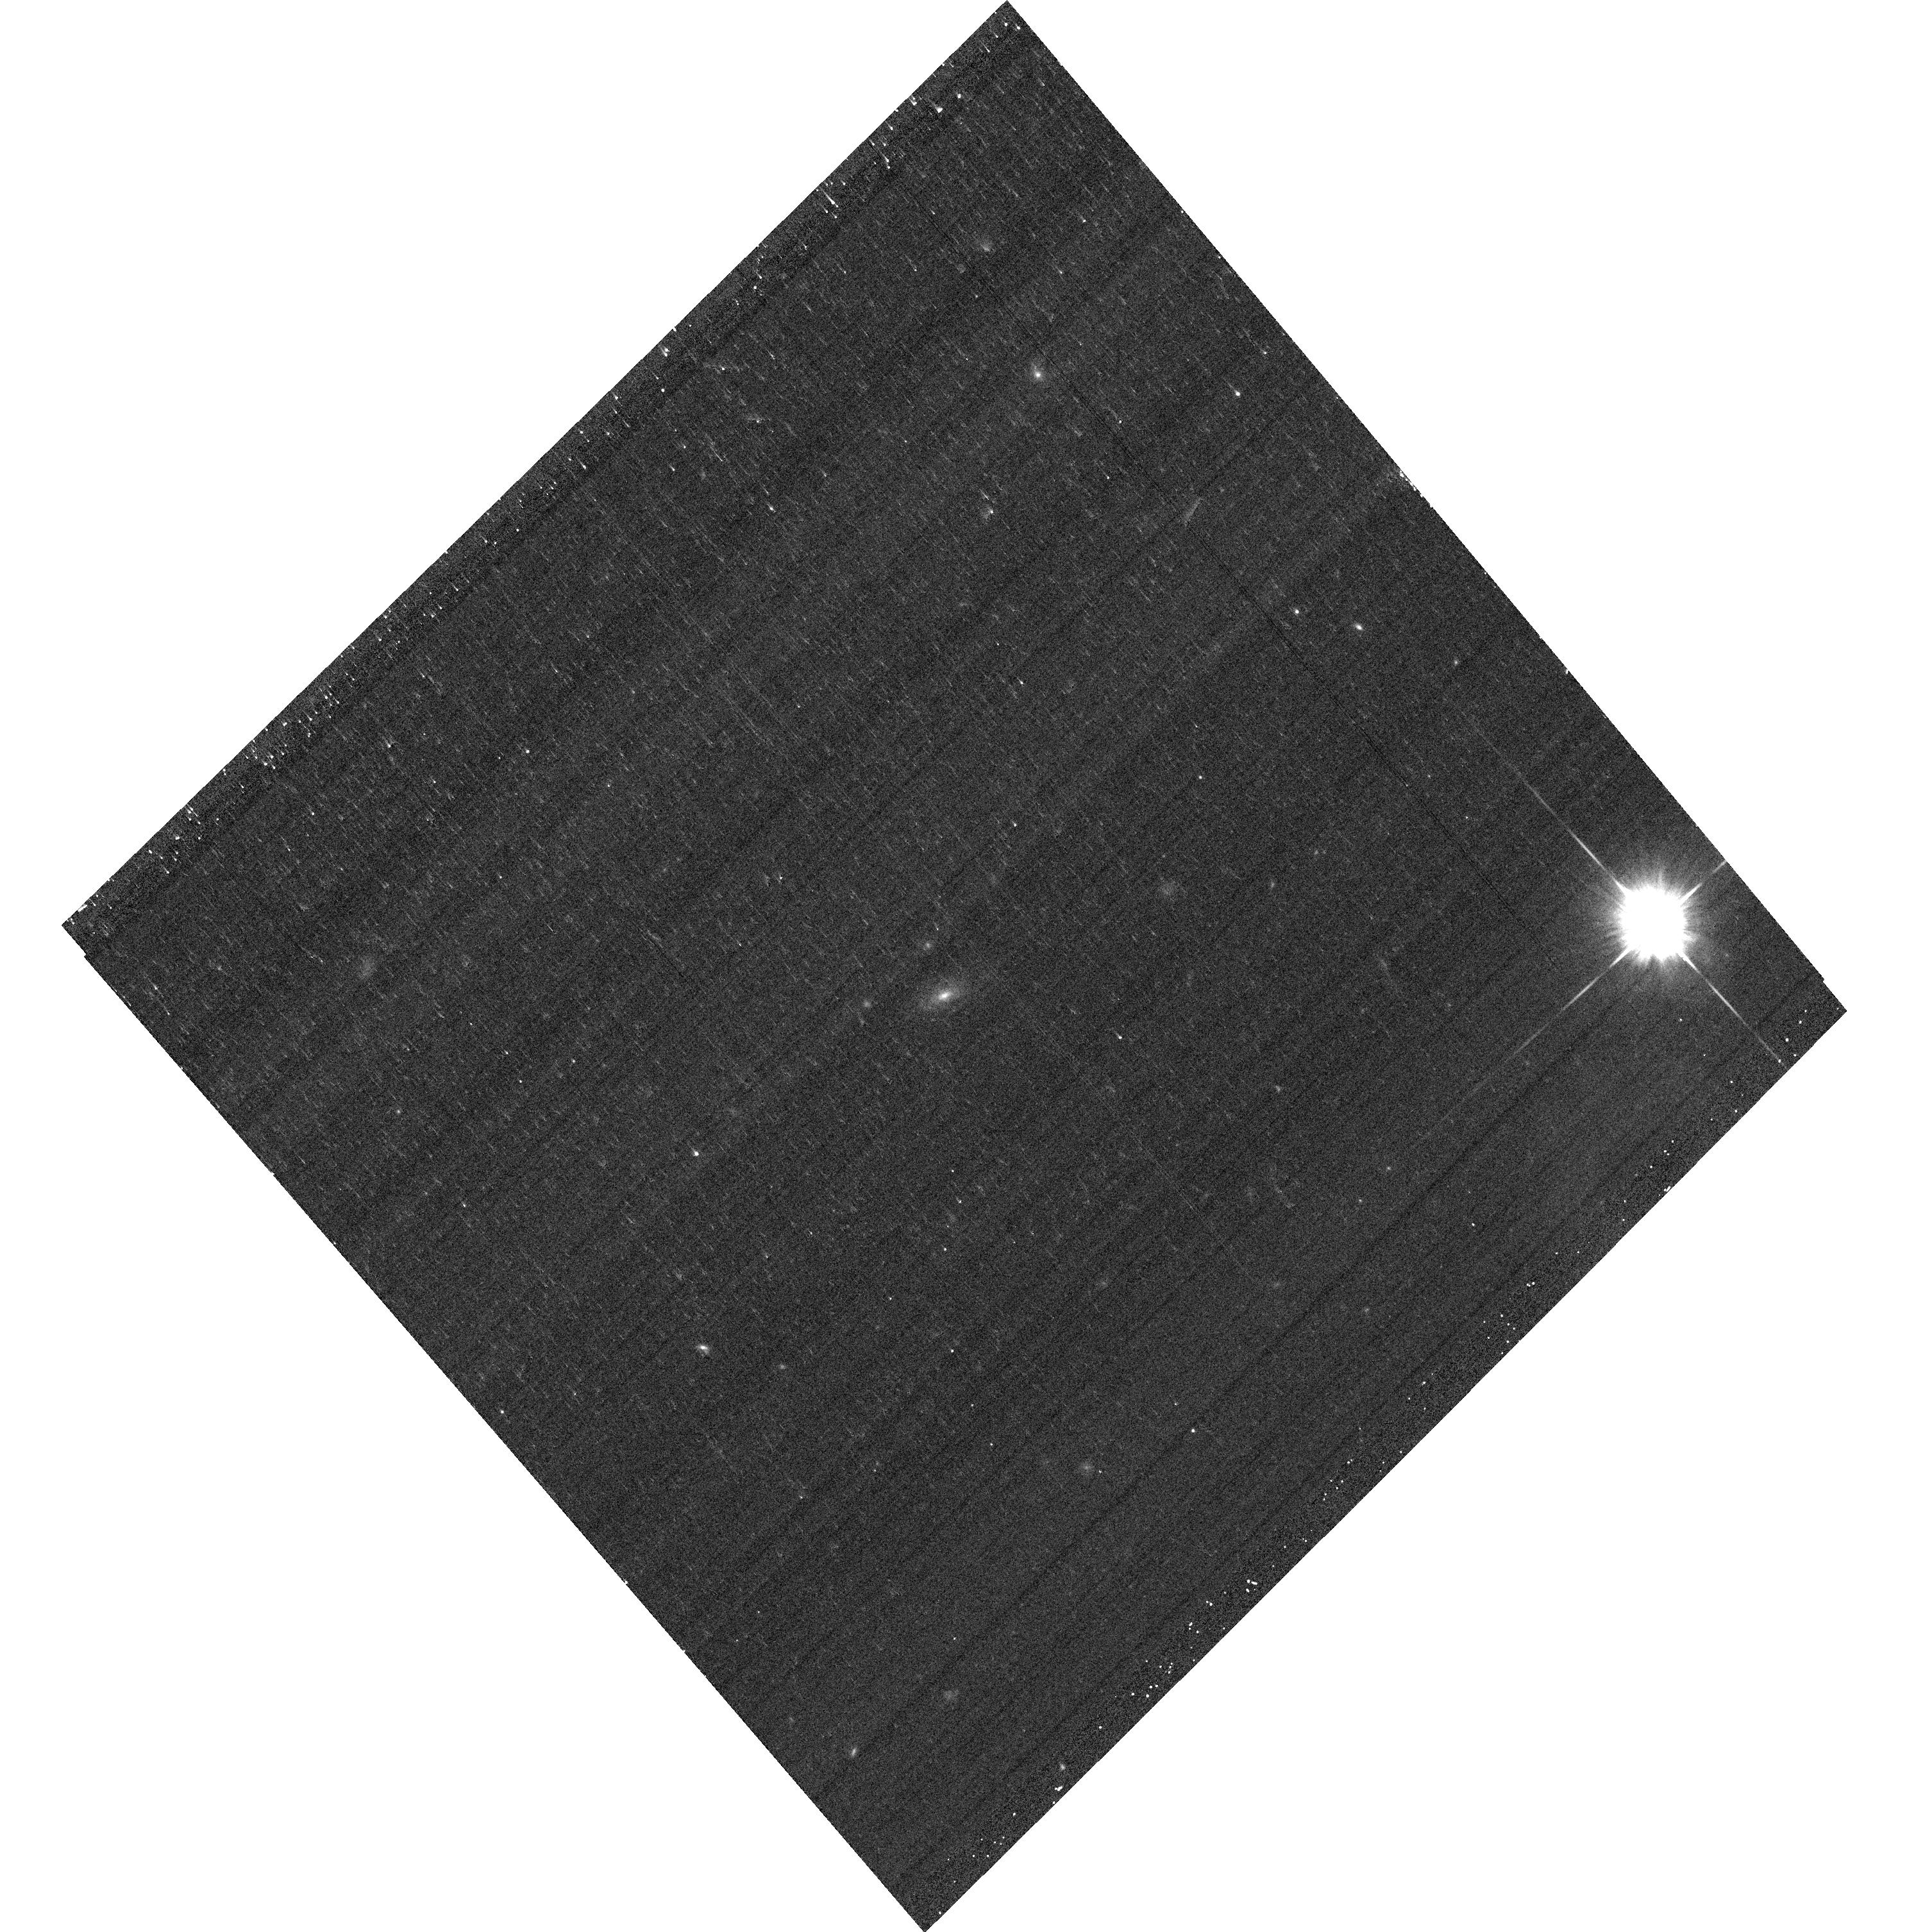
Target: SN17371
Instrument: ACS/WFC
Filter: F625W
Exposure: 6 min
Observation ID: hst_12969_54_acs_wfc_f625w_jc2w54

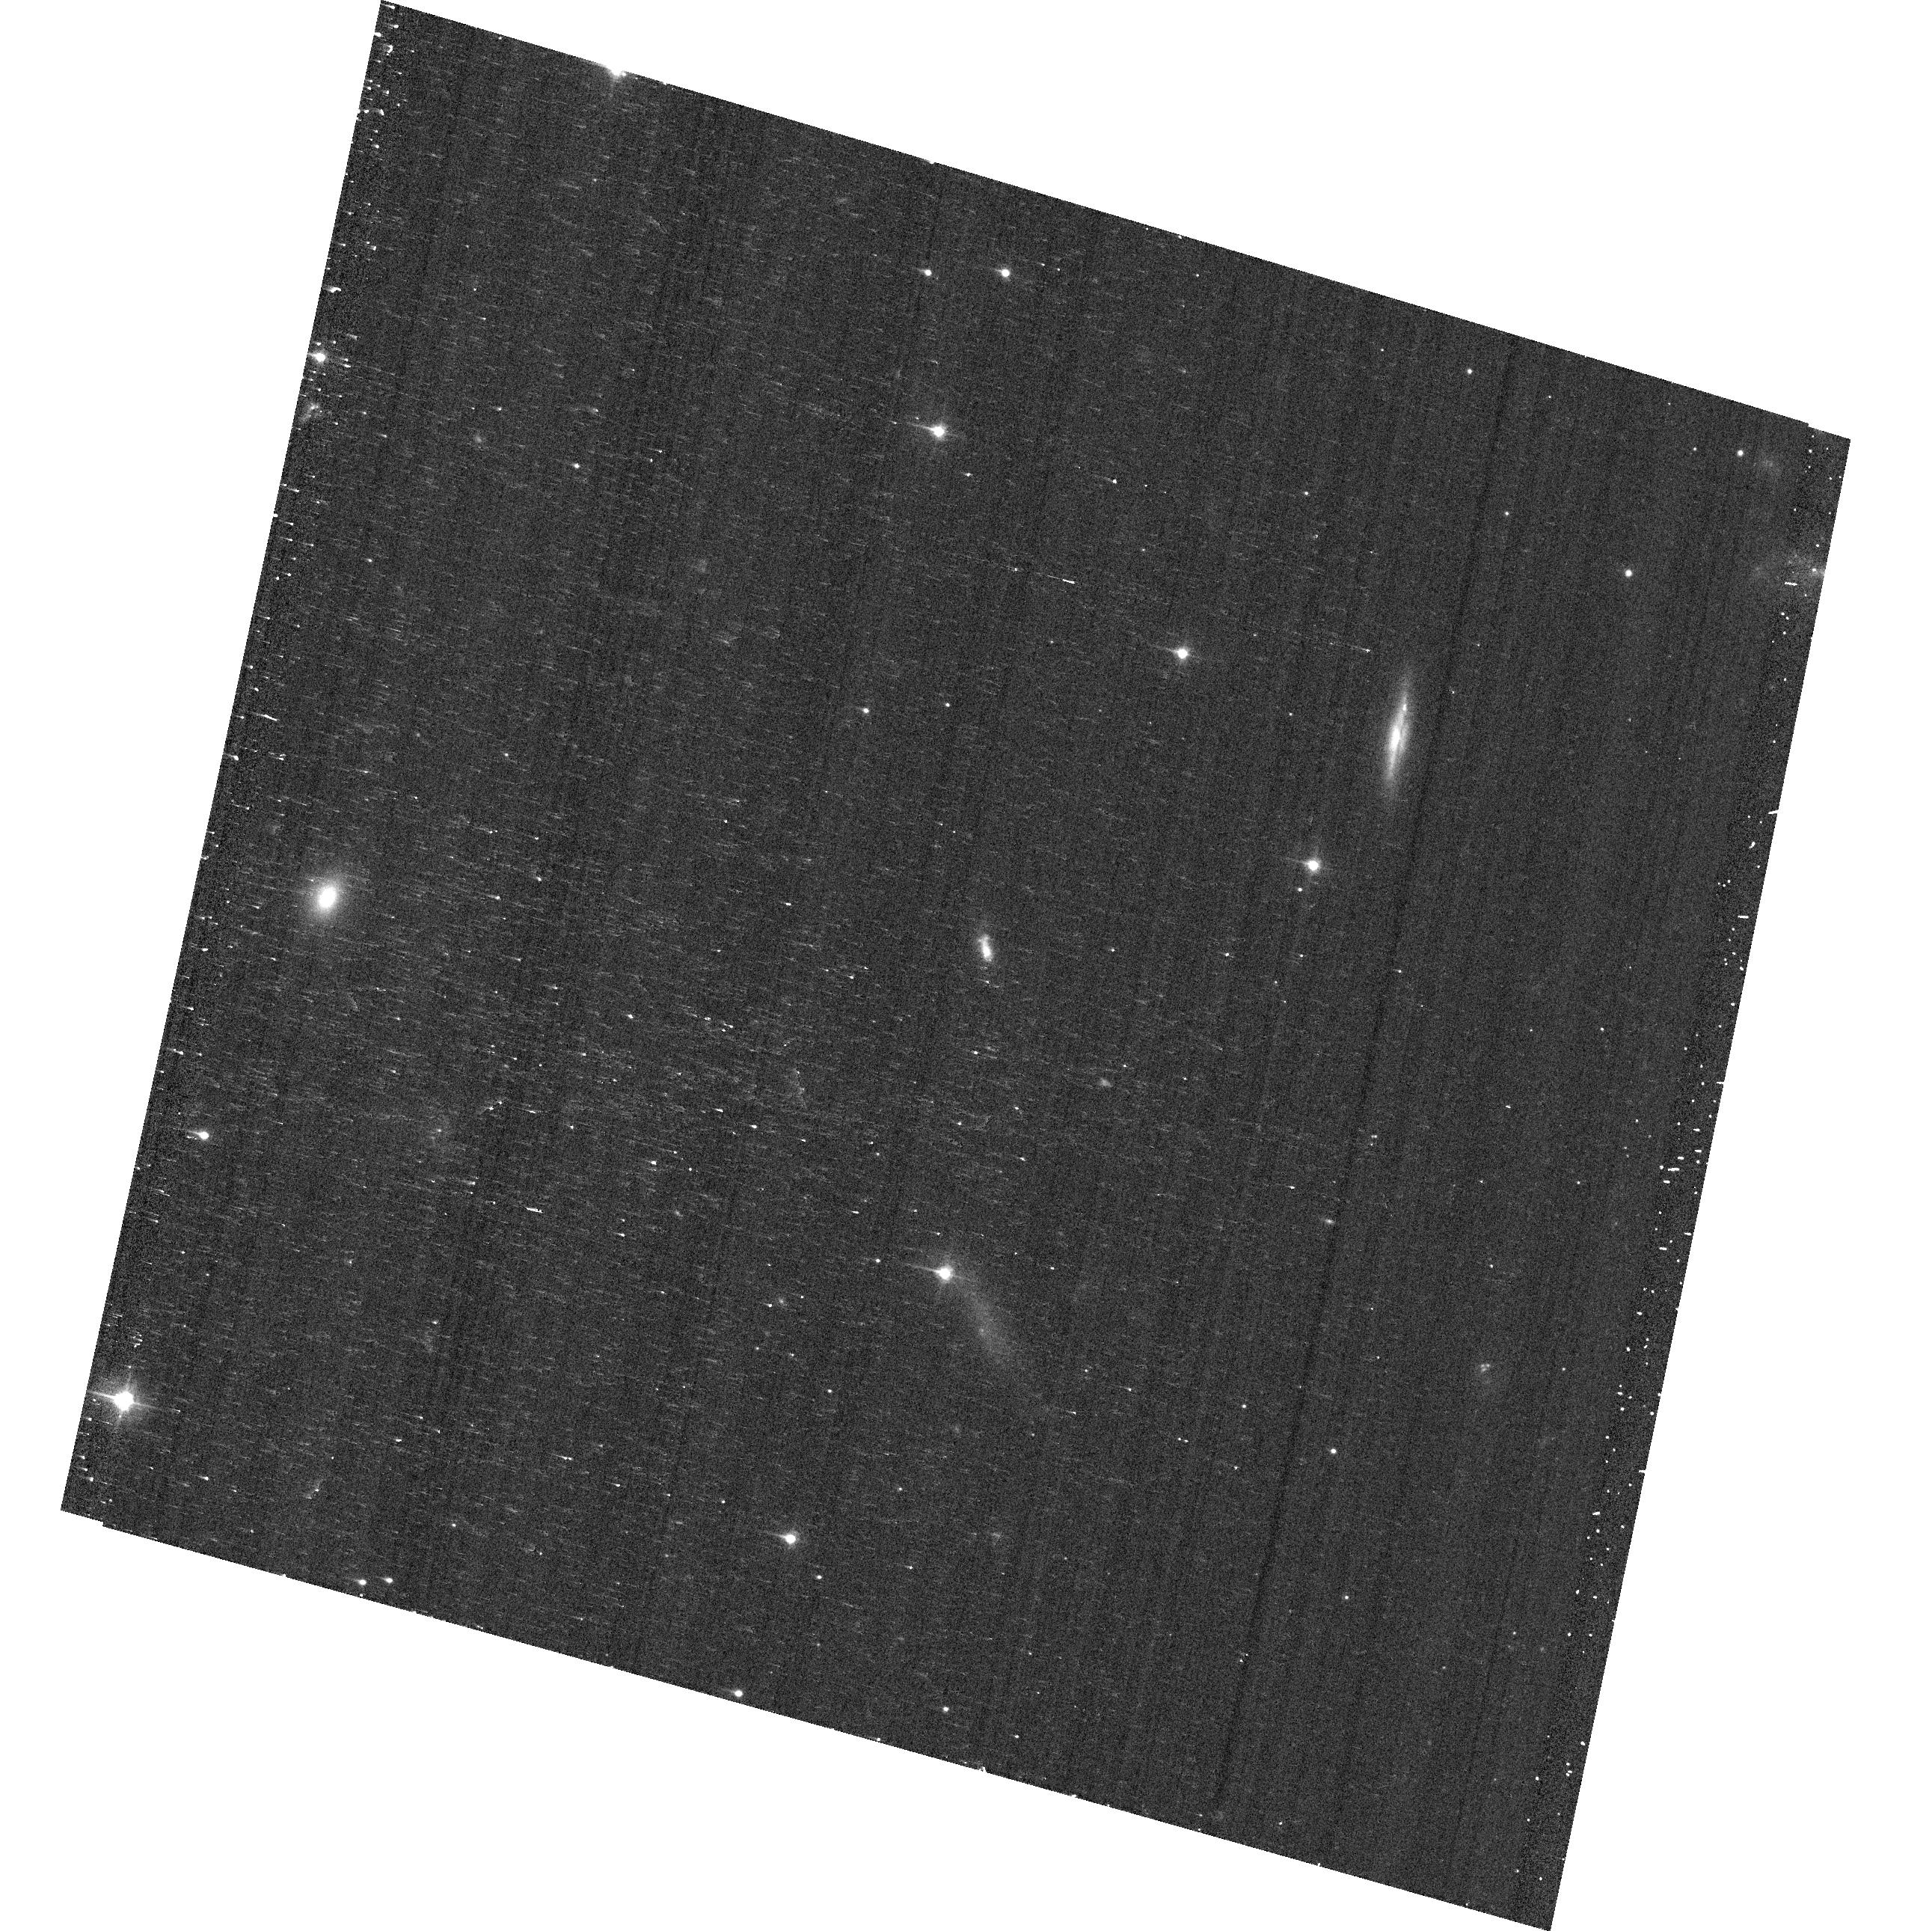
Target: SN2102
Instrument: ACS/WFC
Filter: F475W
Exposure: 6 min
Observation ID: hst_12969_07_acs_wfc_f475w_jc2w07

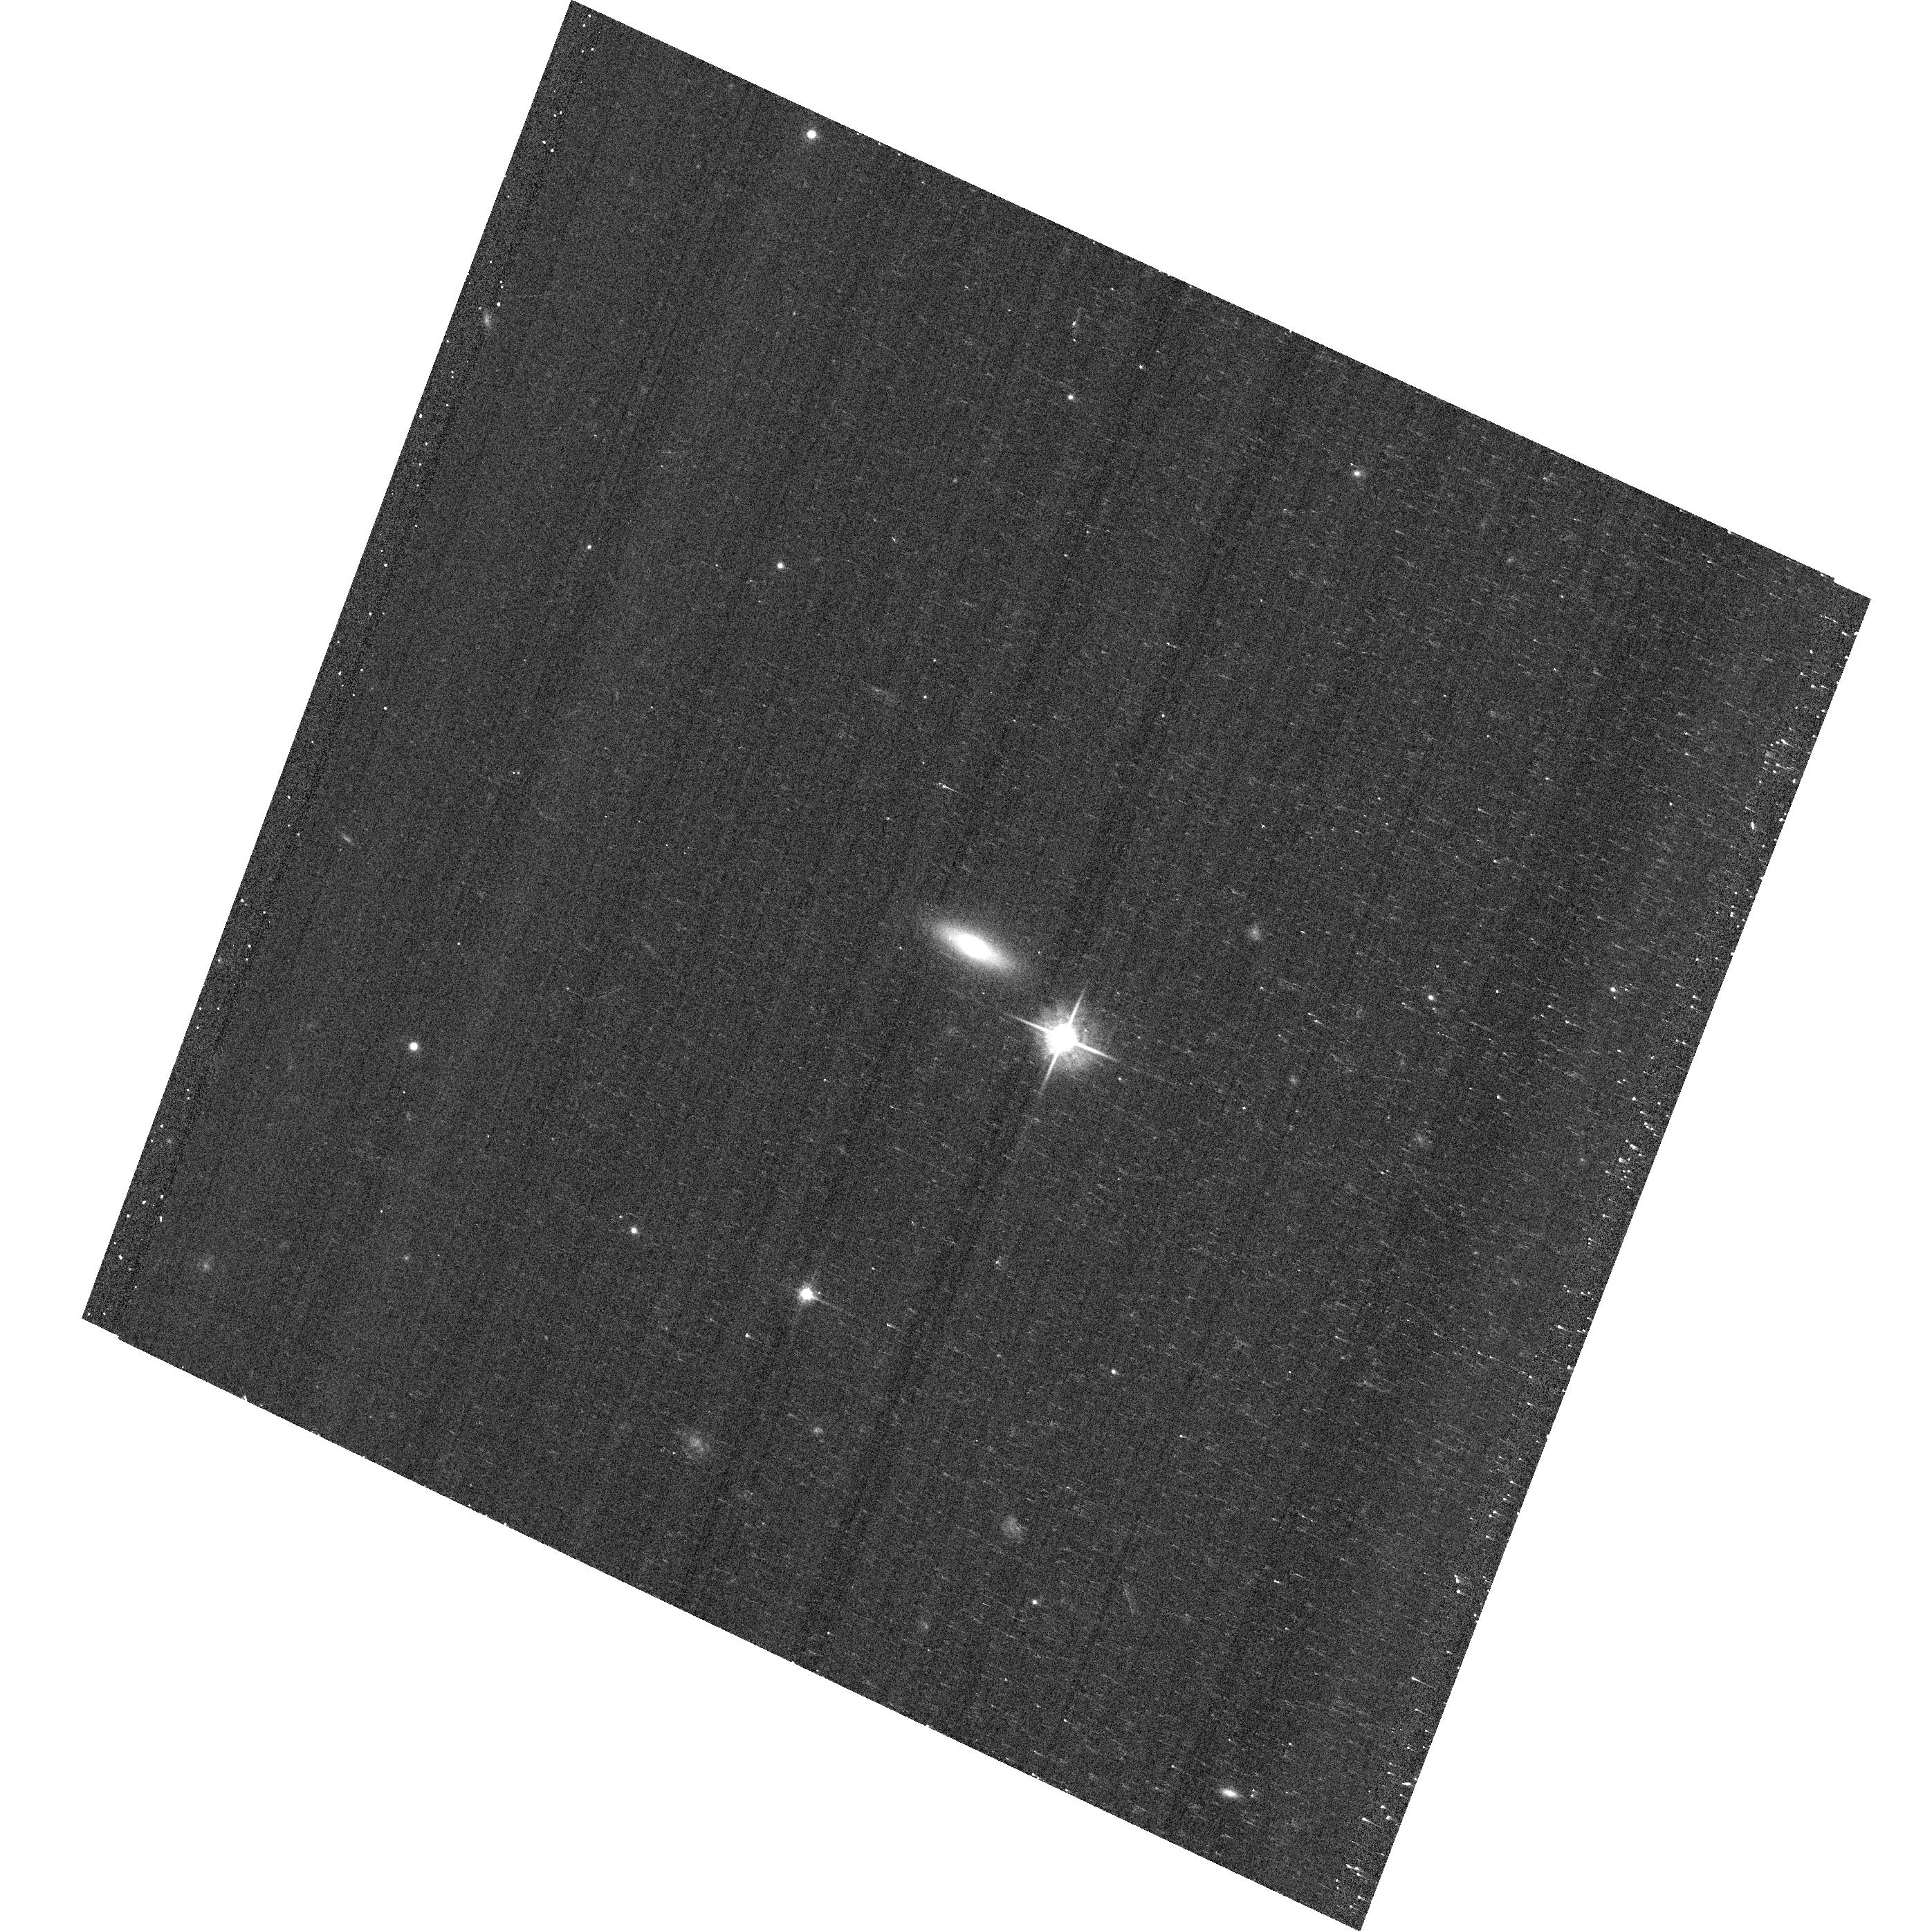
Target: SN18415
Instrument: ACS/WFC
Filter: F625W
Exposure: 6 min
Observation ID: hst_12969_61_acs_wfc_f625w_jc2w61

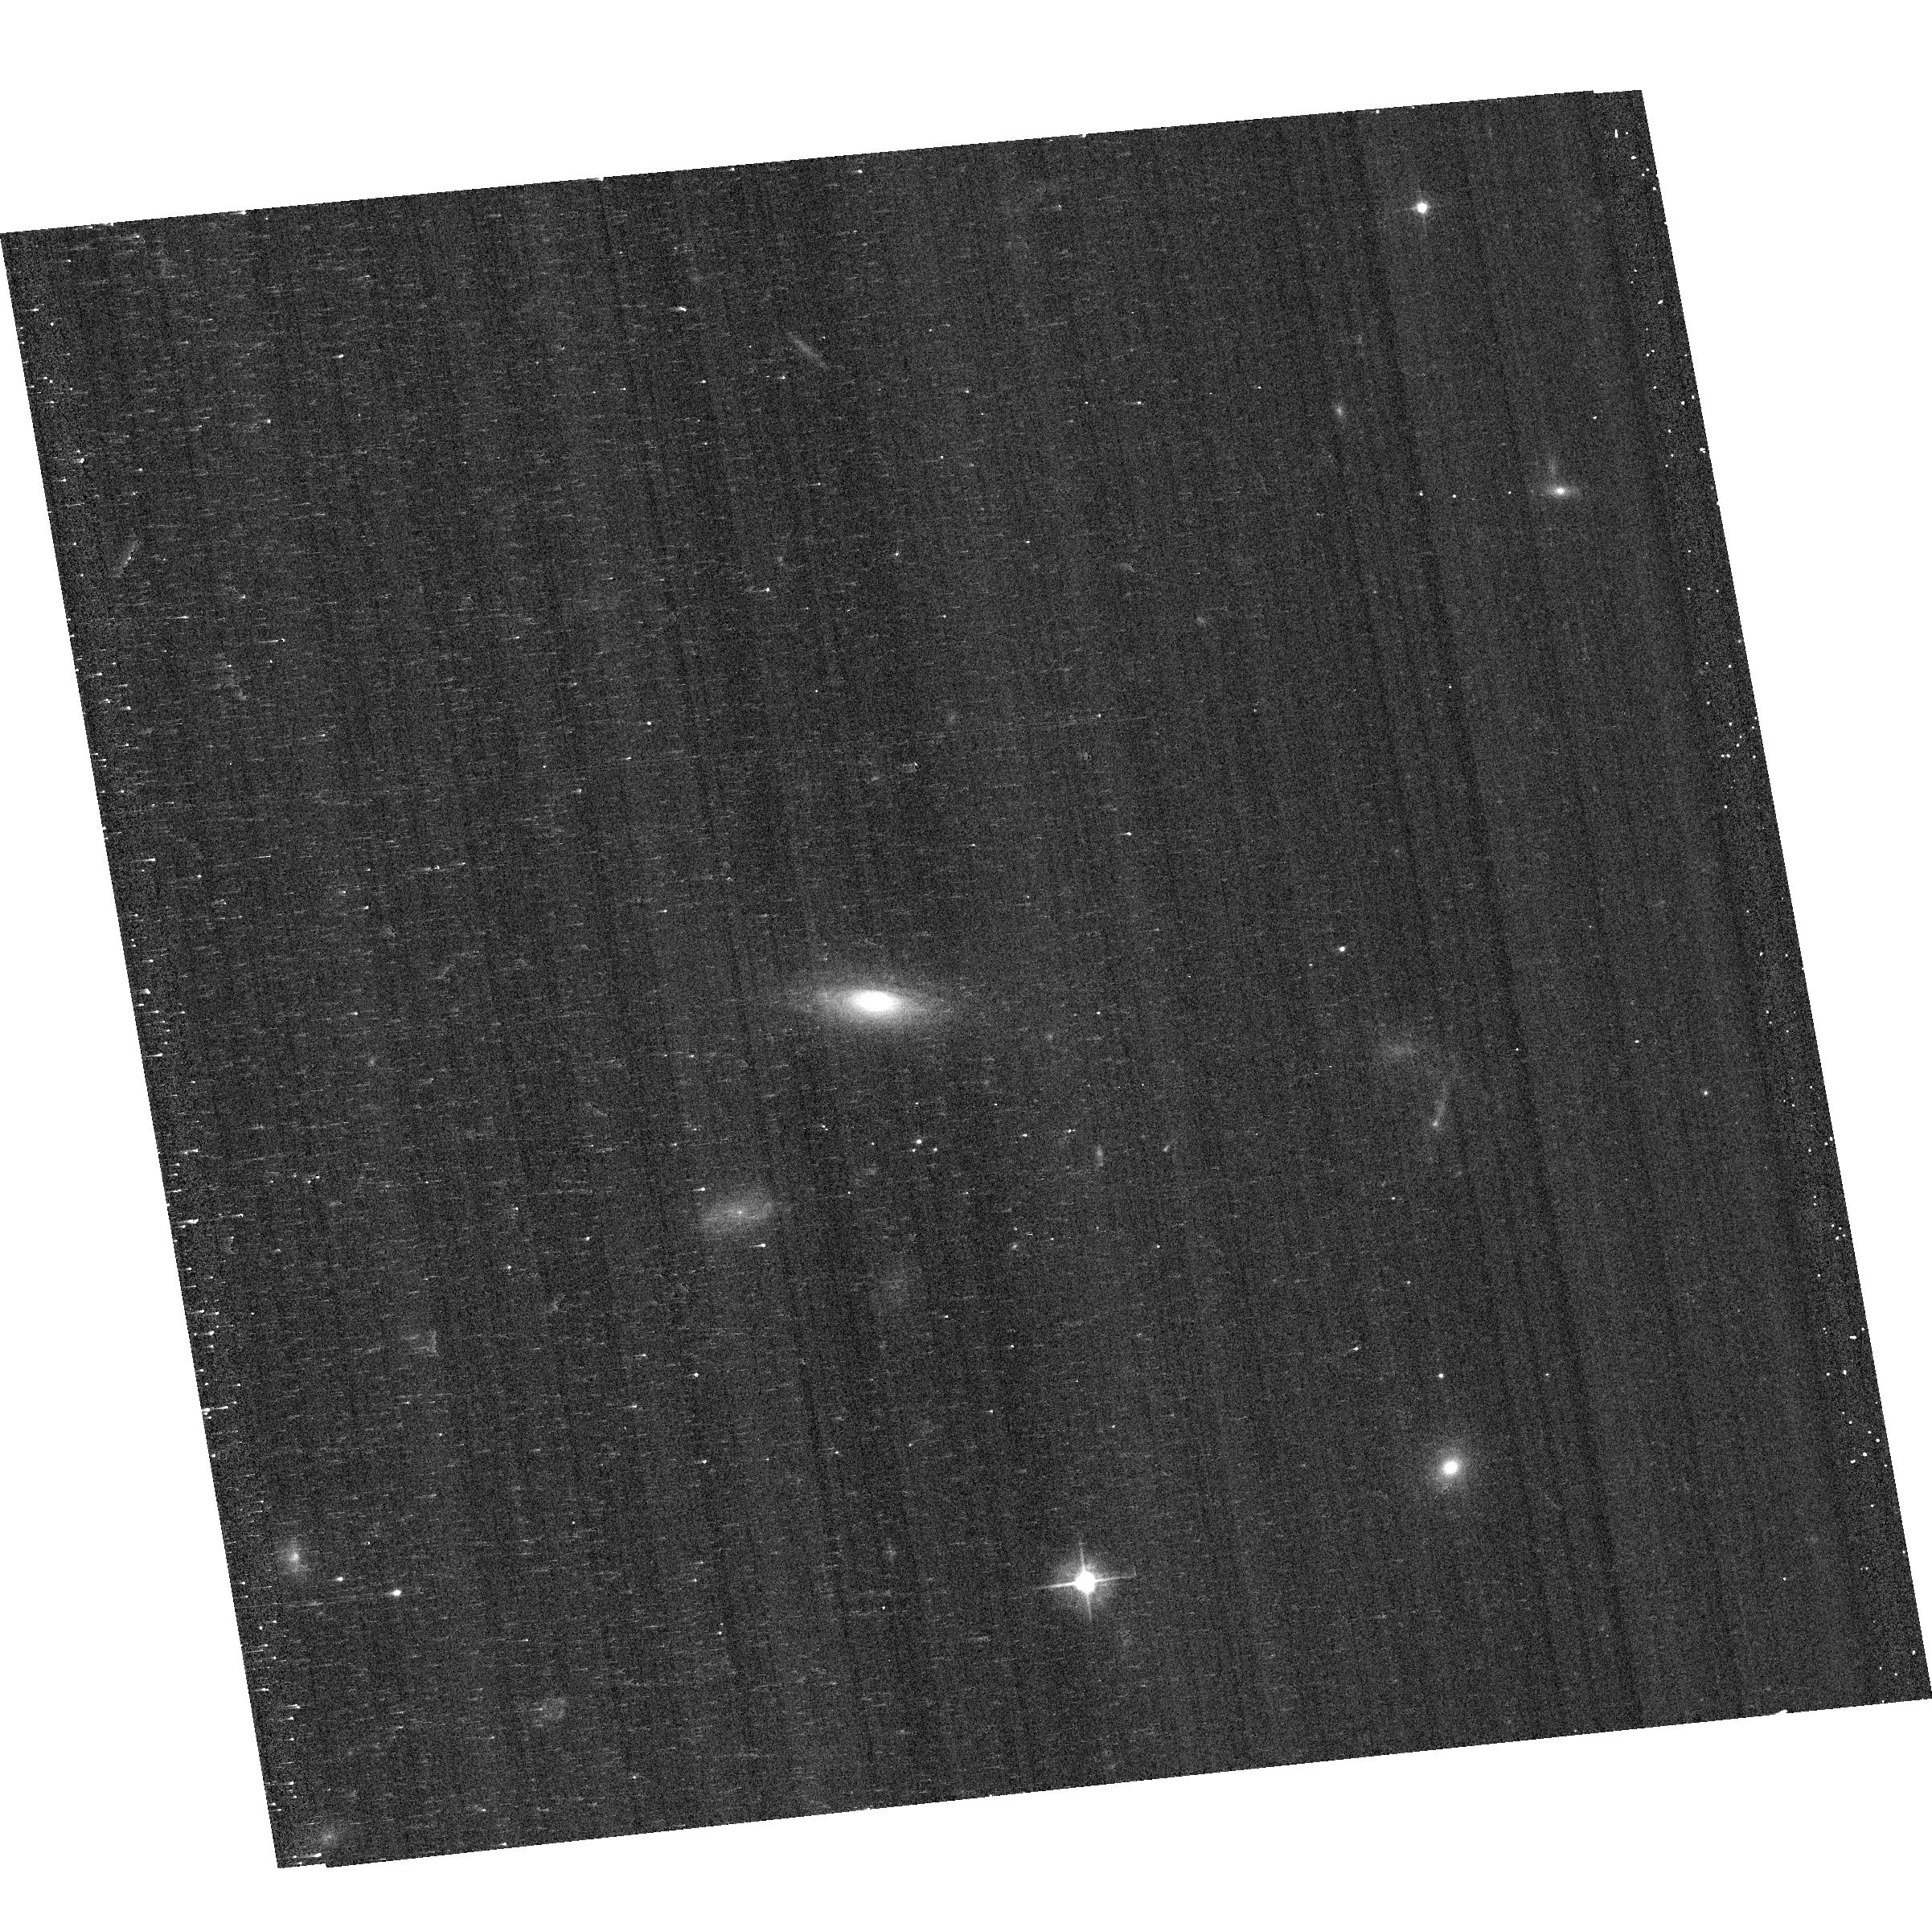
Target: SN13135
Instrument: ACS/WFC
Filter: F475W
Exposure: 6 min
Observation ID: hst_12969_35_acs_wfc_f475w_jc2w35

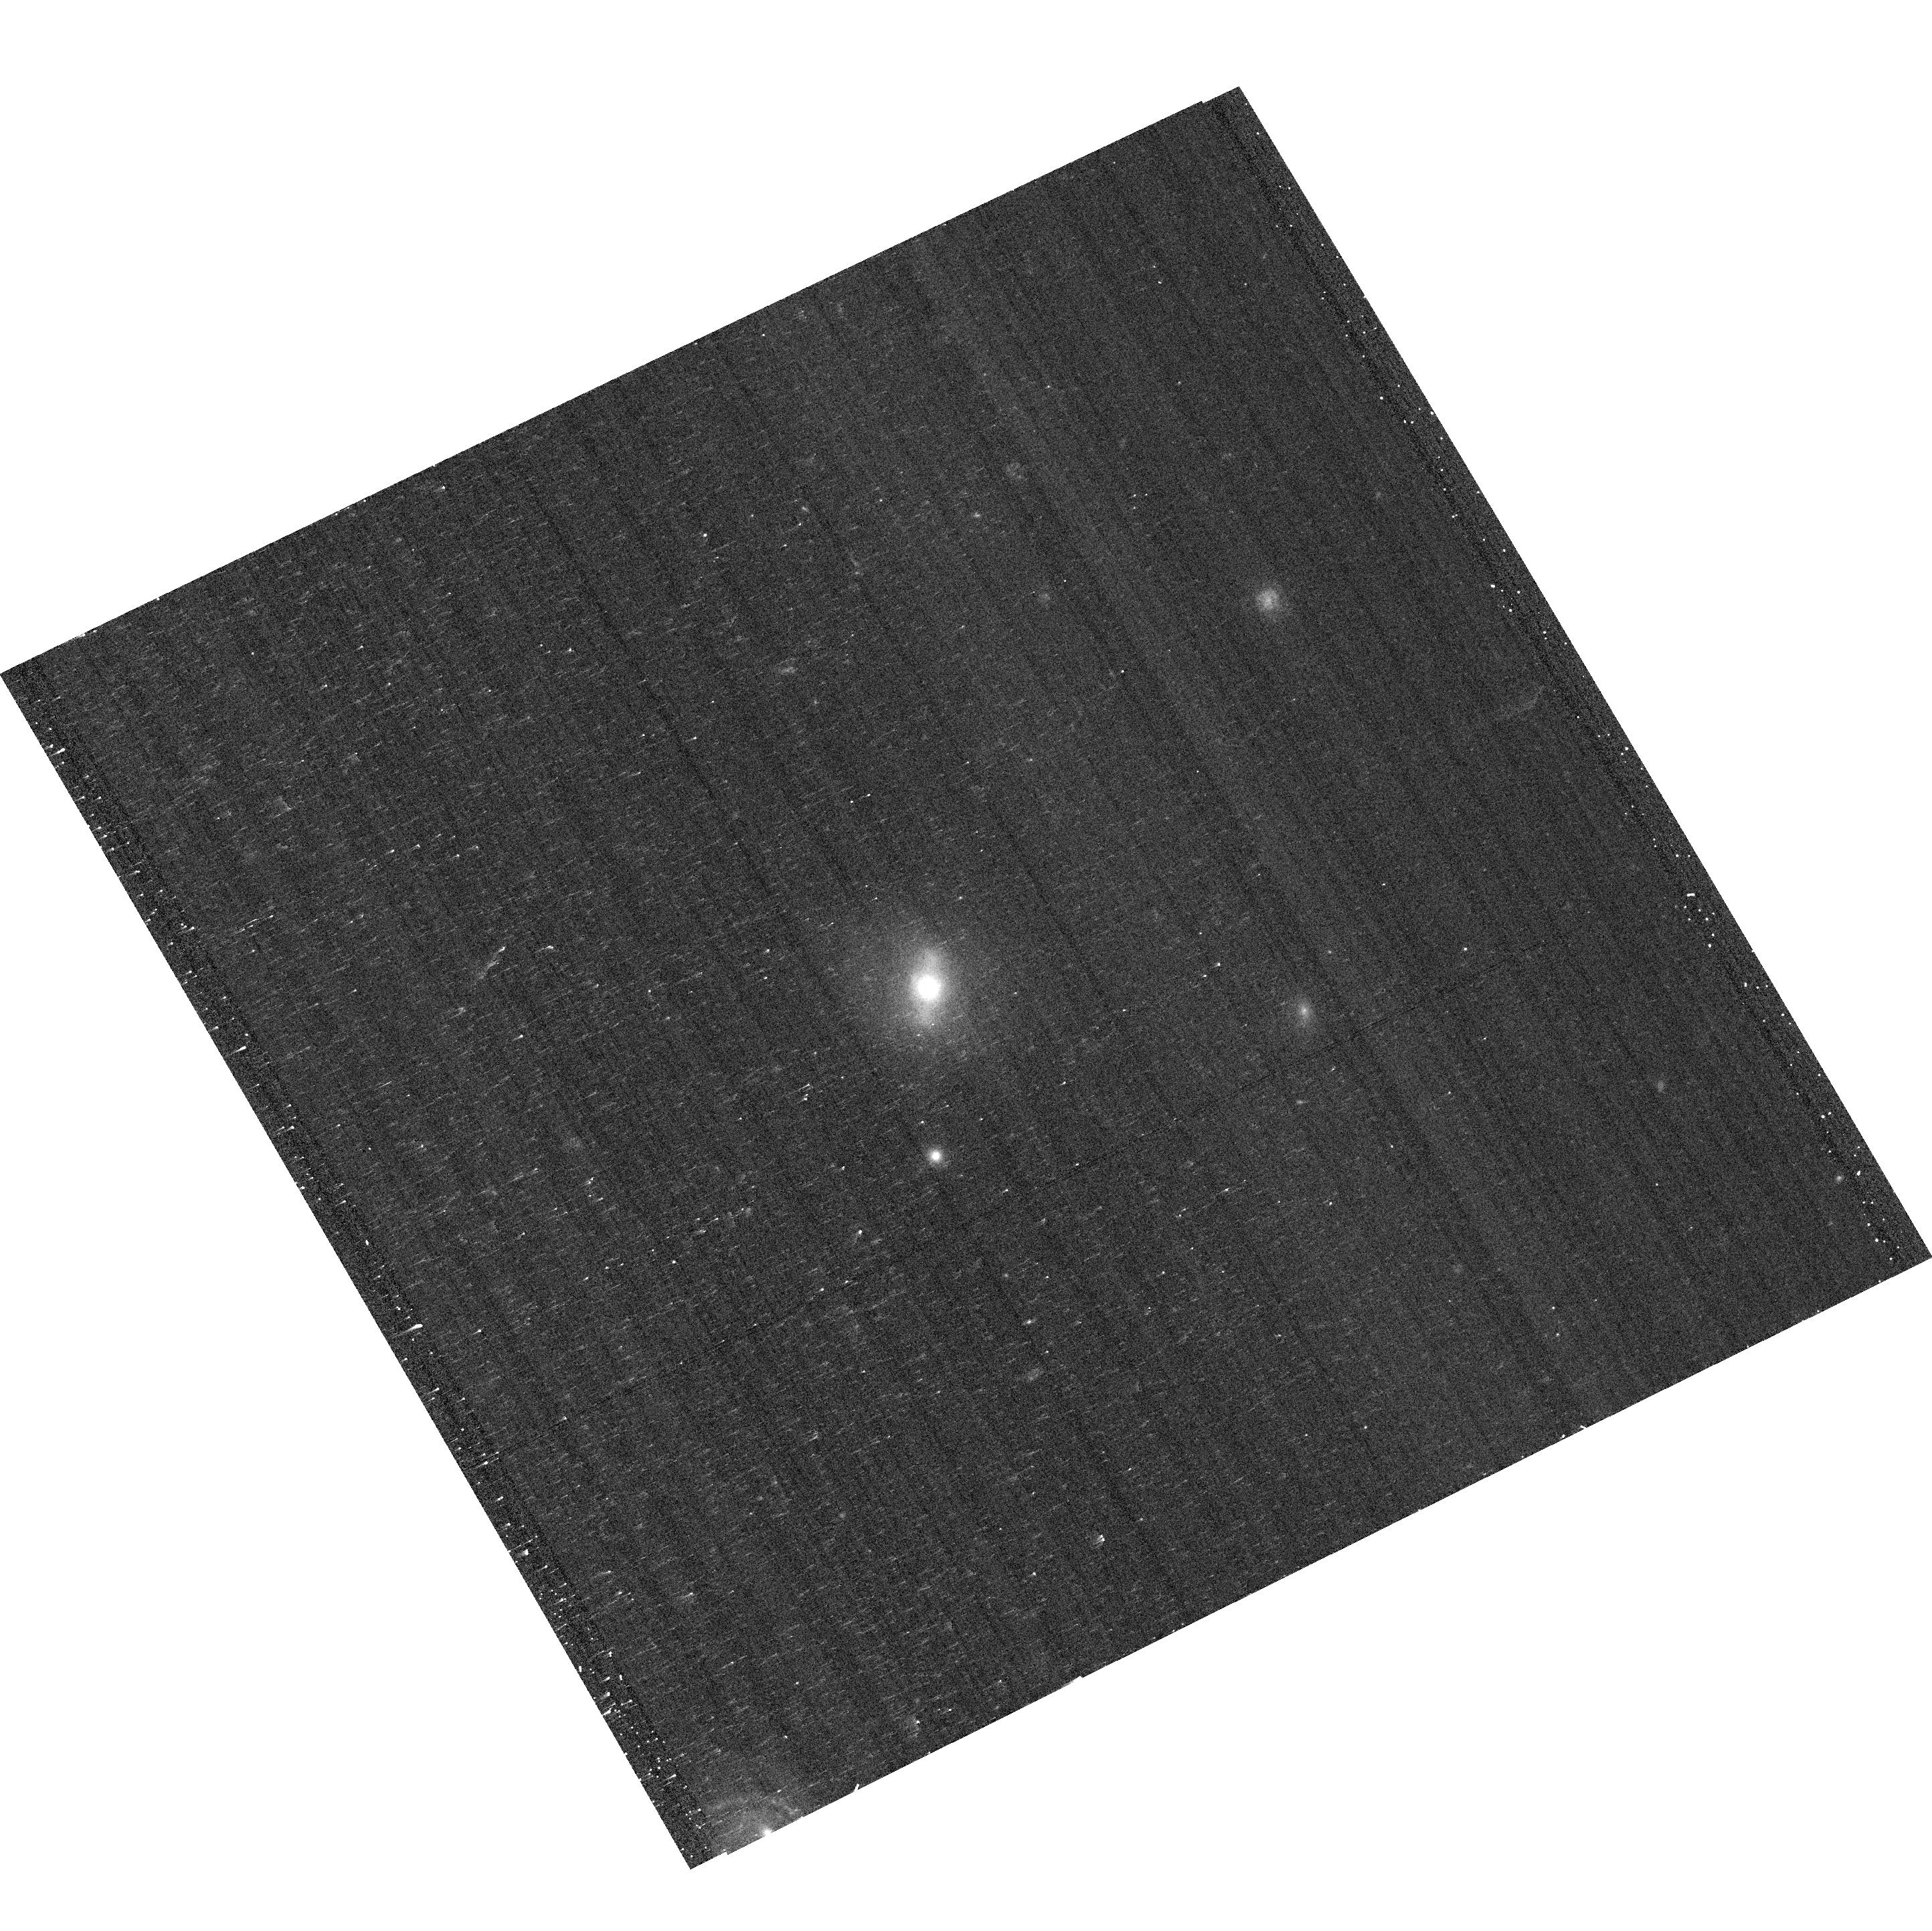
Target: SN12781
Instrument: ACS/WFC
Filter: F475W
Exposure: 6 min
Observation ID: hst_12969_29_acs_wfc_f475w_jc2w29

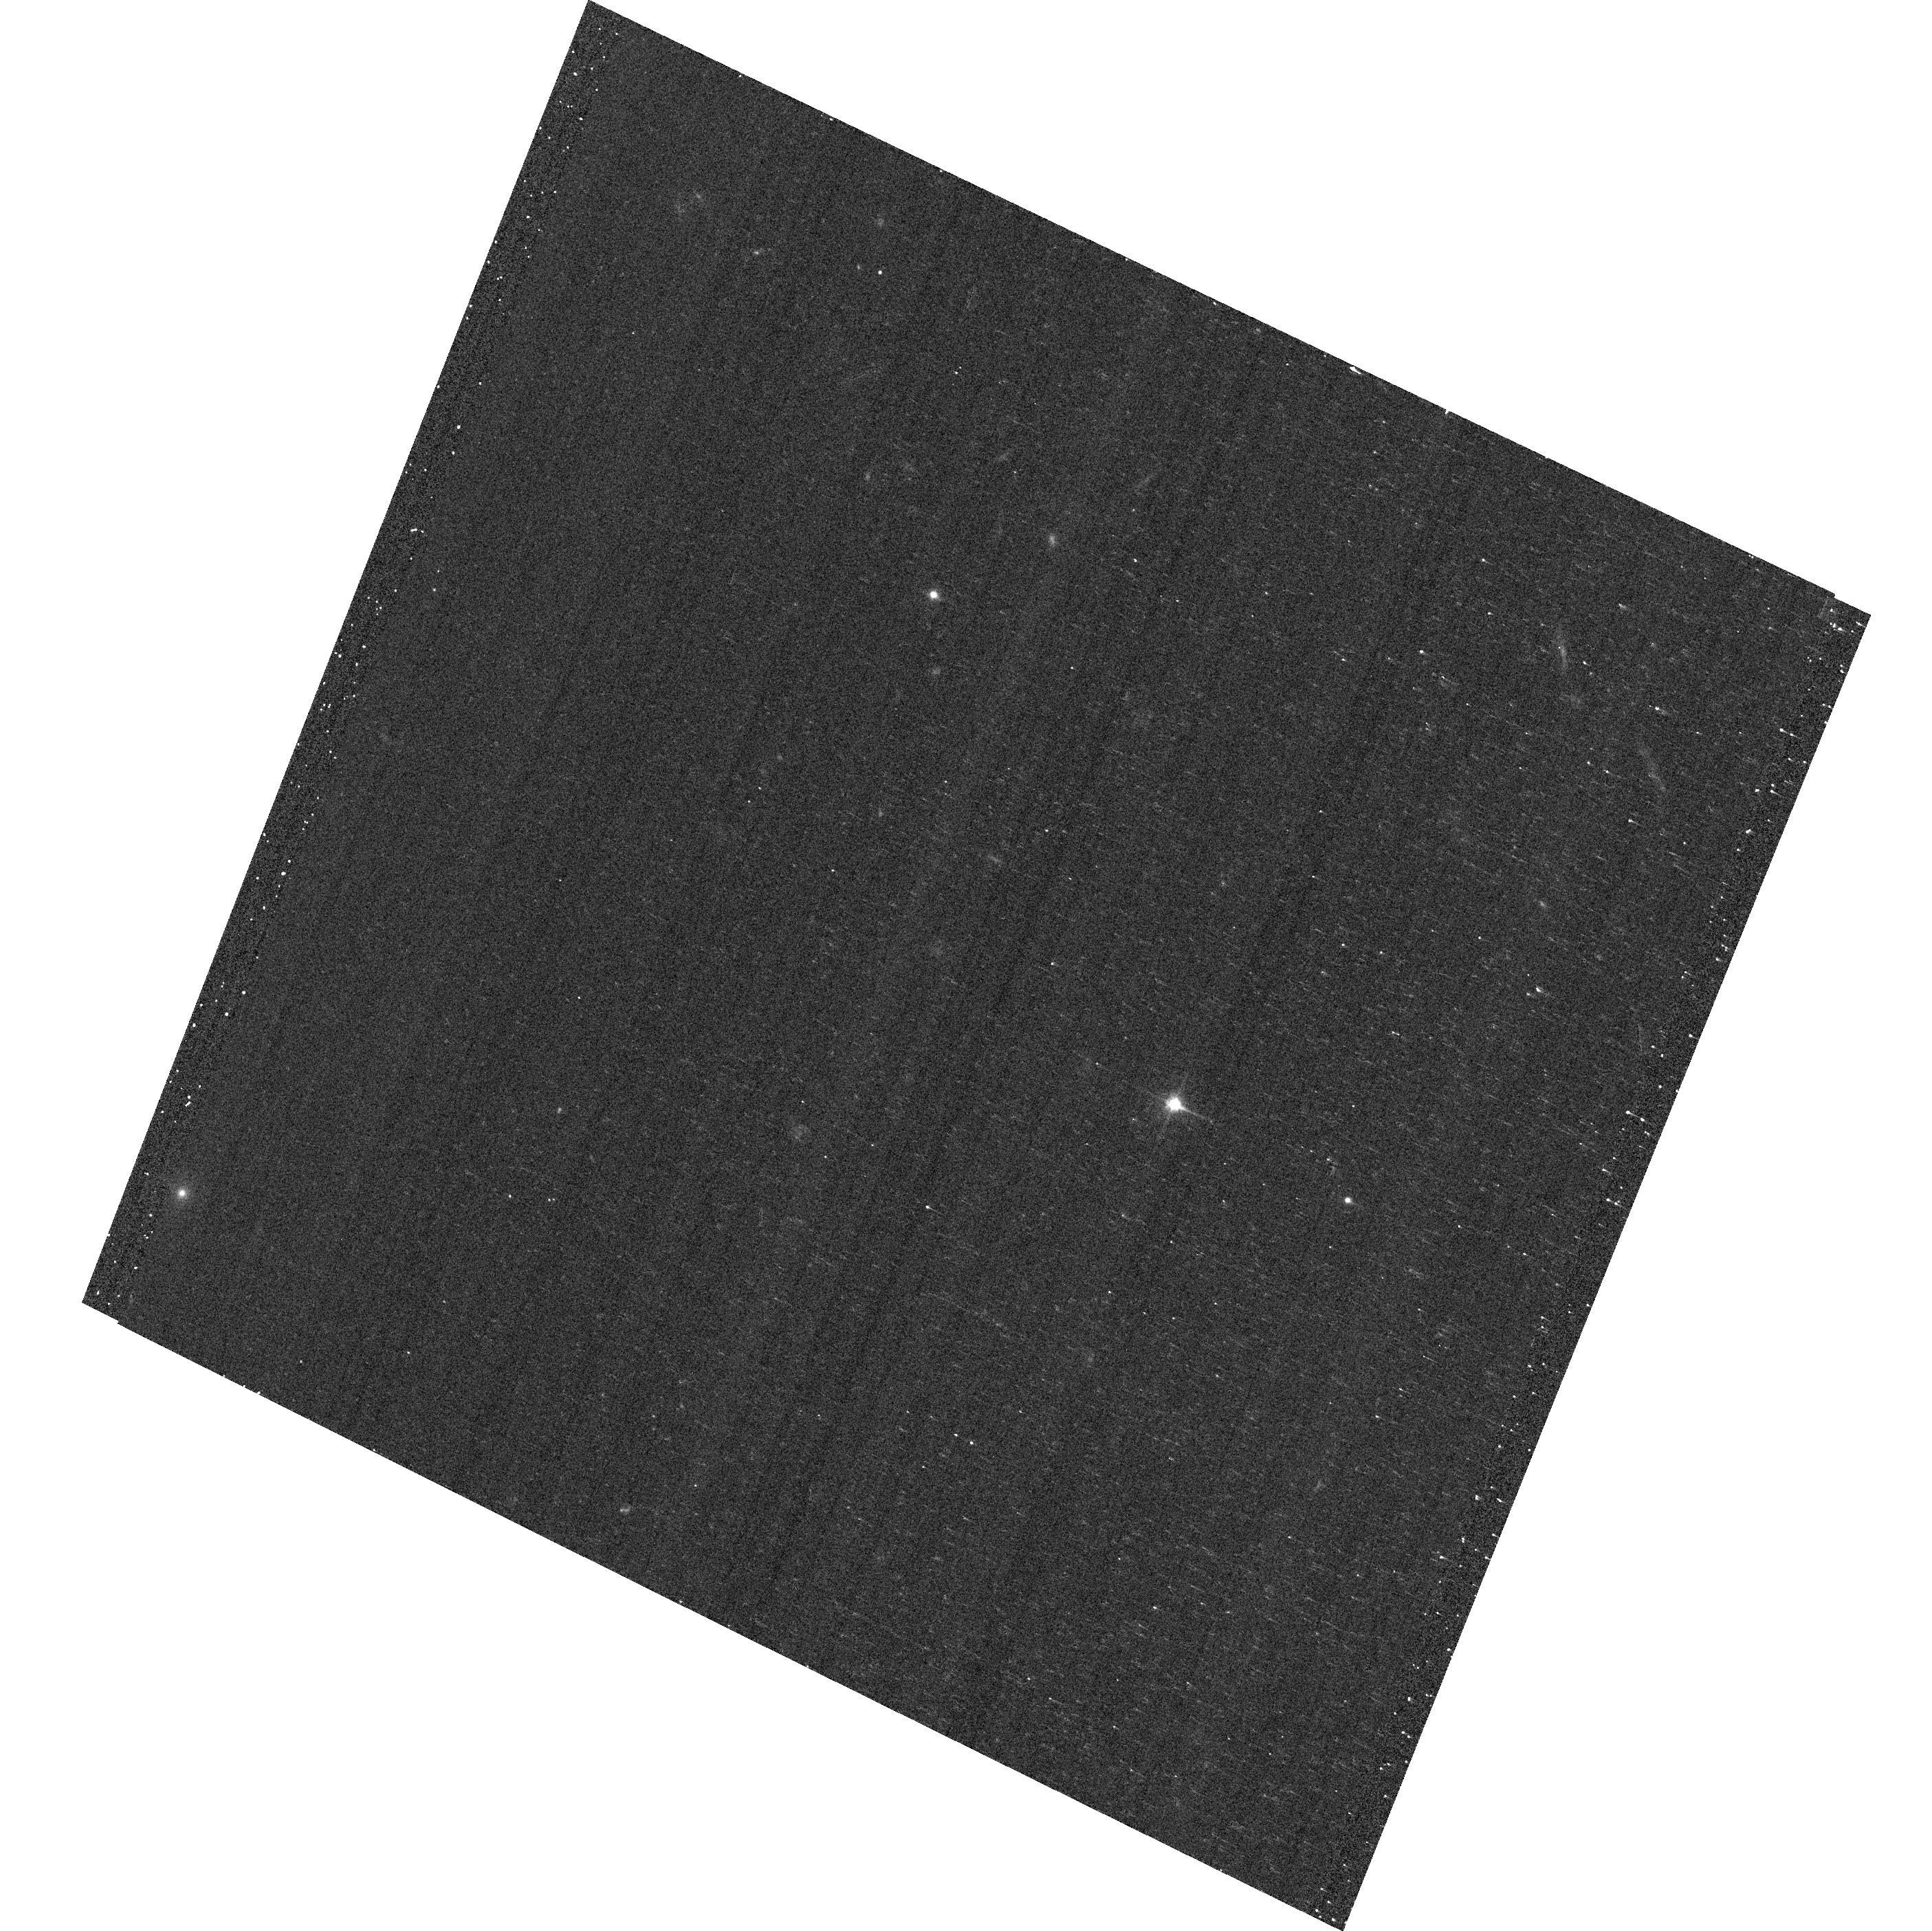
Target: SN17208
Instrument: ACS/WFC
Filter: F625W
Exposure: 6 min
Observation ID: hst_12969_53_acs_wfc_f625w_jc2w53

Global Properties Are Not Enough: Probing the Local Environments of Type Ia Supernovae (PI: Garnavich, Peter M.)

The Sloan Digital Sky Survey Supernova Survey discovered more than 500 type Ia supernovae and created a large, unique and unbiased sample of these important cosmological tools. As part of a comprehensive study of the supernova host galaxies, we propose to obtain high-resolution Hubble images of SDSS hosts with redshifts less than 0.15. Integrated optical colors have been measured from the ground for these hosts, but we require HST imaging to provide intensity and color information at the site of the explosion. The correlation between the supernova position and star formation in the host will allow an estimate of the delay time which may be correlated with Hubble residuals. Recent studies suggest a class of type Ia supernovae that explodes promptly after star formation which may have different properties than supernovae with longer delay times. A snapshot program with these science goals was accepted for Cycle 17, but only 12% of the targets were observed due to the timing of the Hubble repair mission.